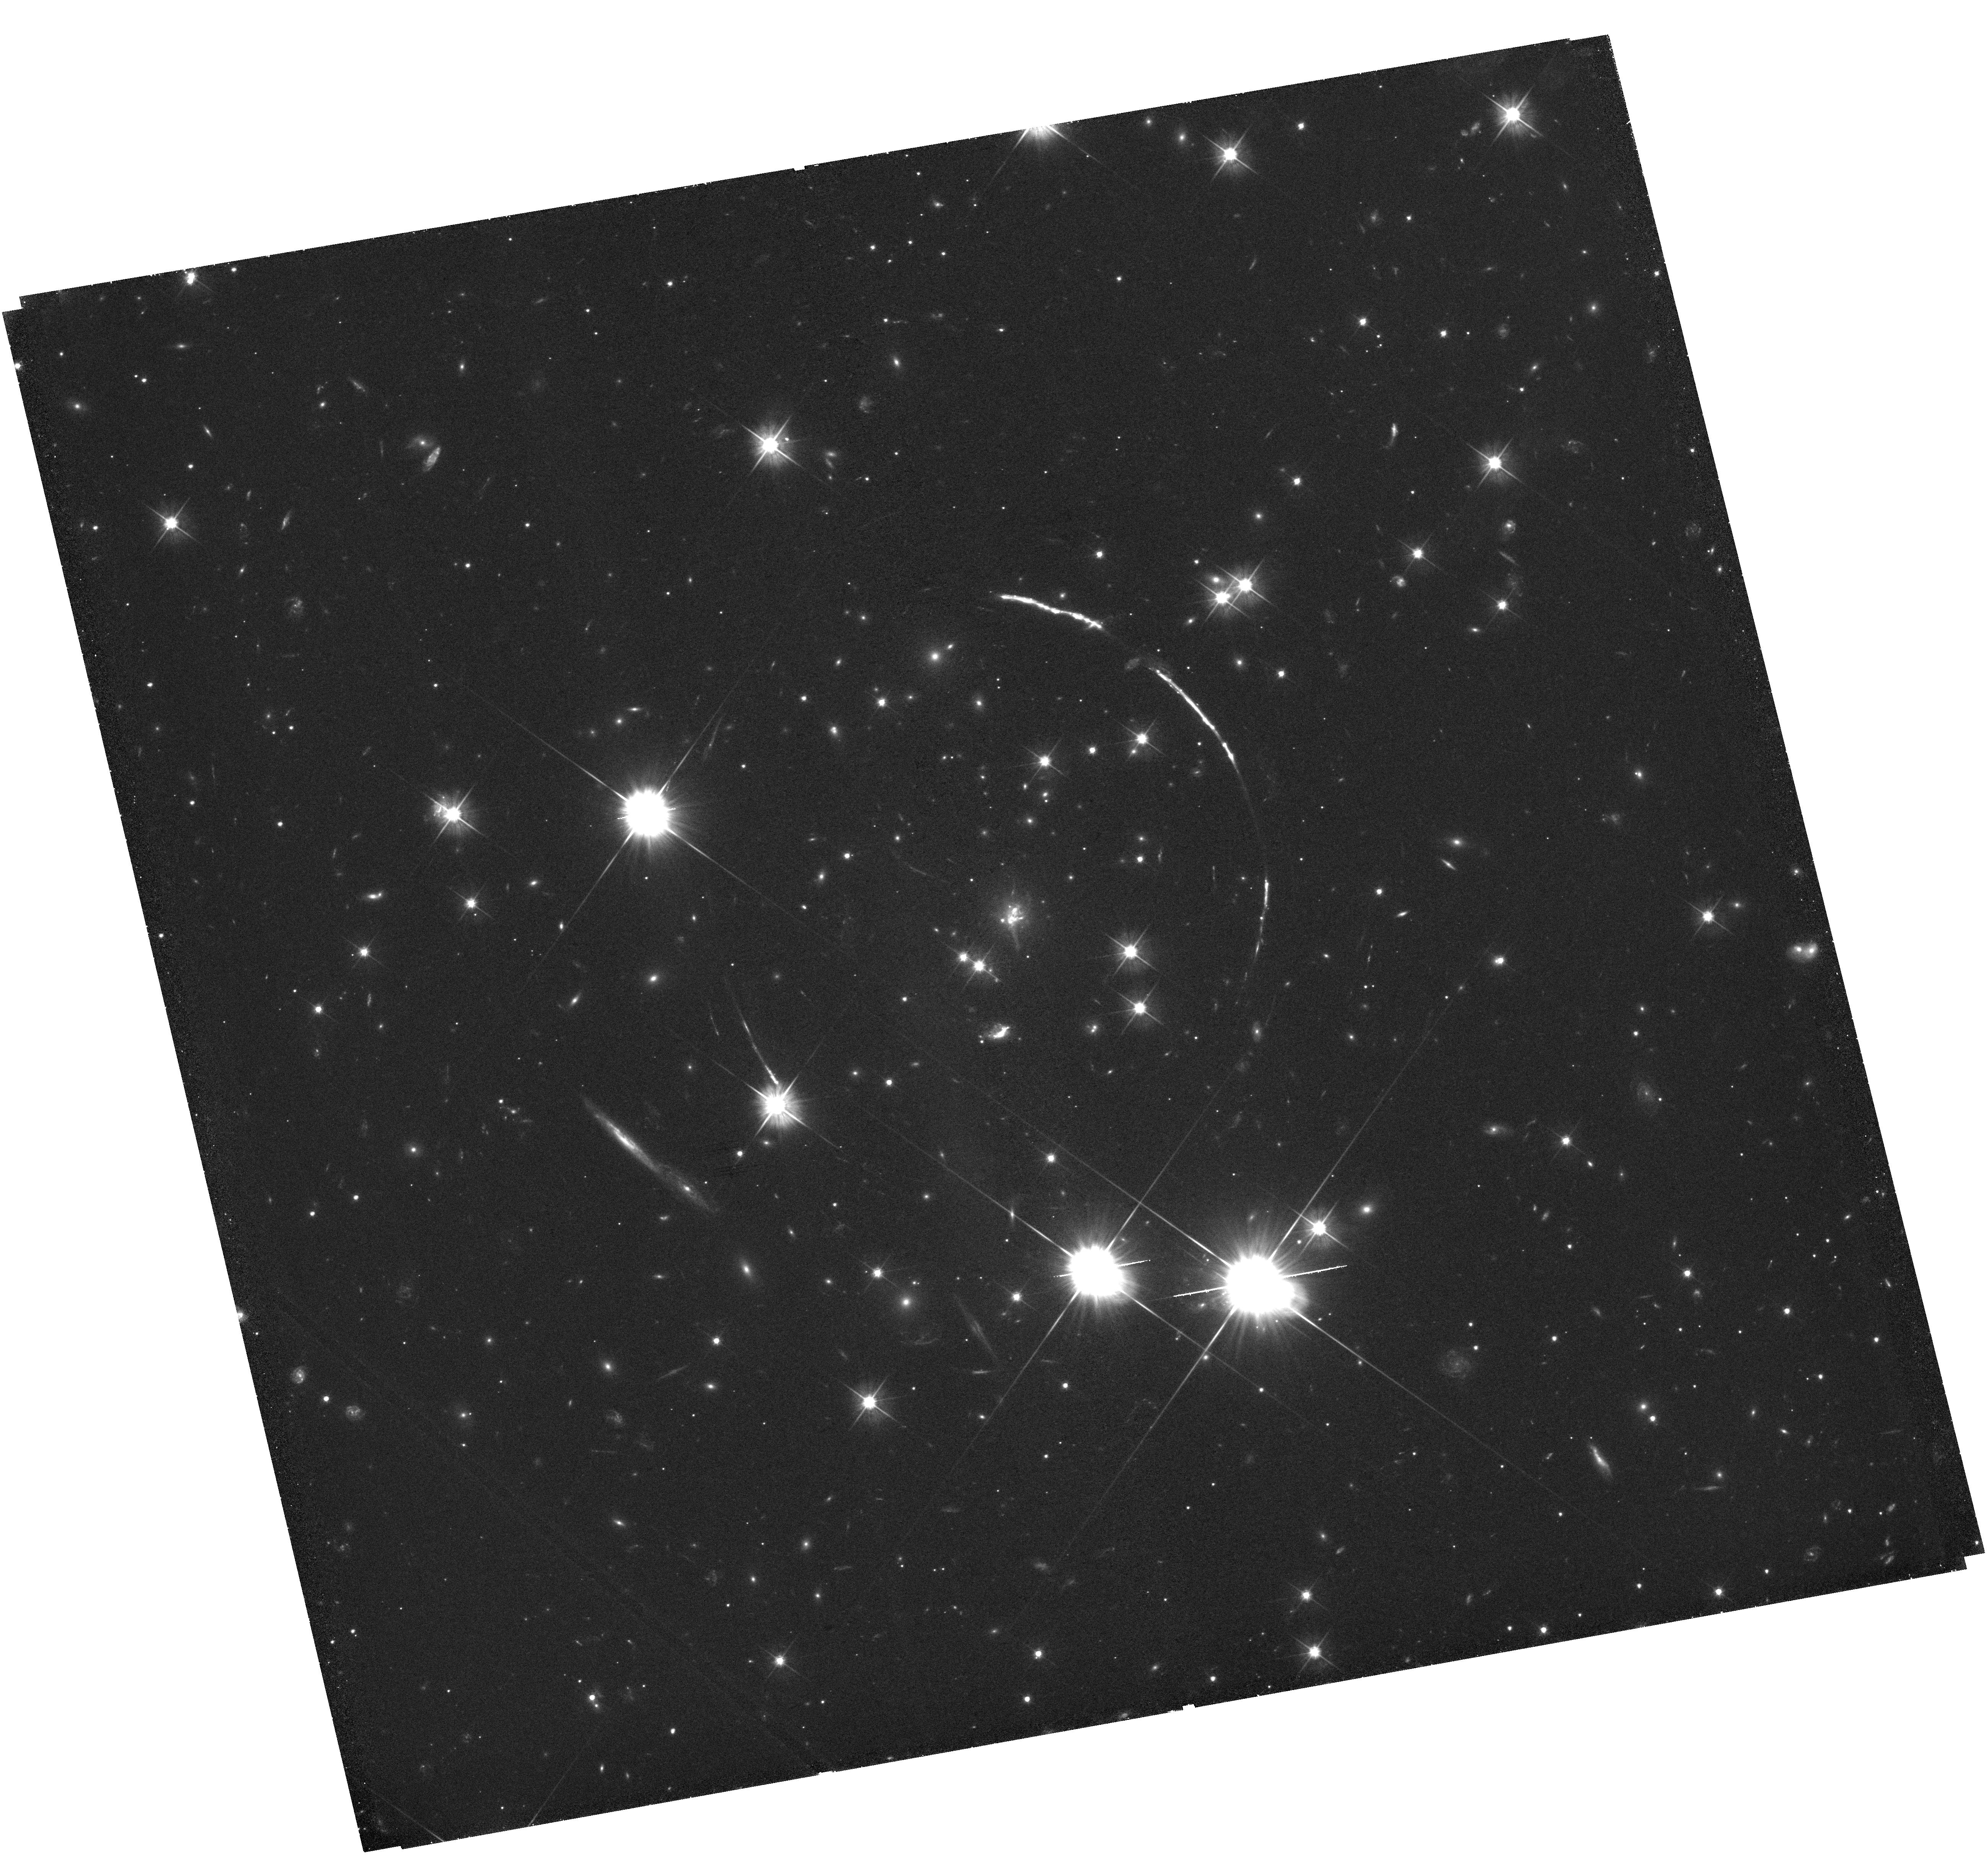
Target: PSZ1G311.65-18.48. Instrument: WFC3/UVIS. Filter: F555W. Exposure: 1.6 h. Observation ID: hst_15101_06_wfc3_uvis_f555w_idl906

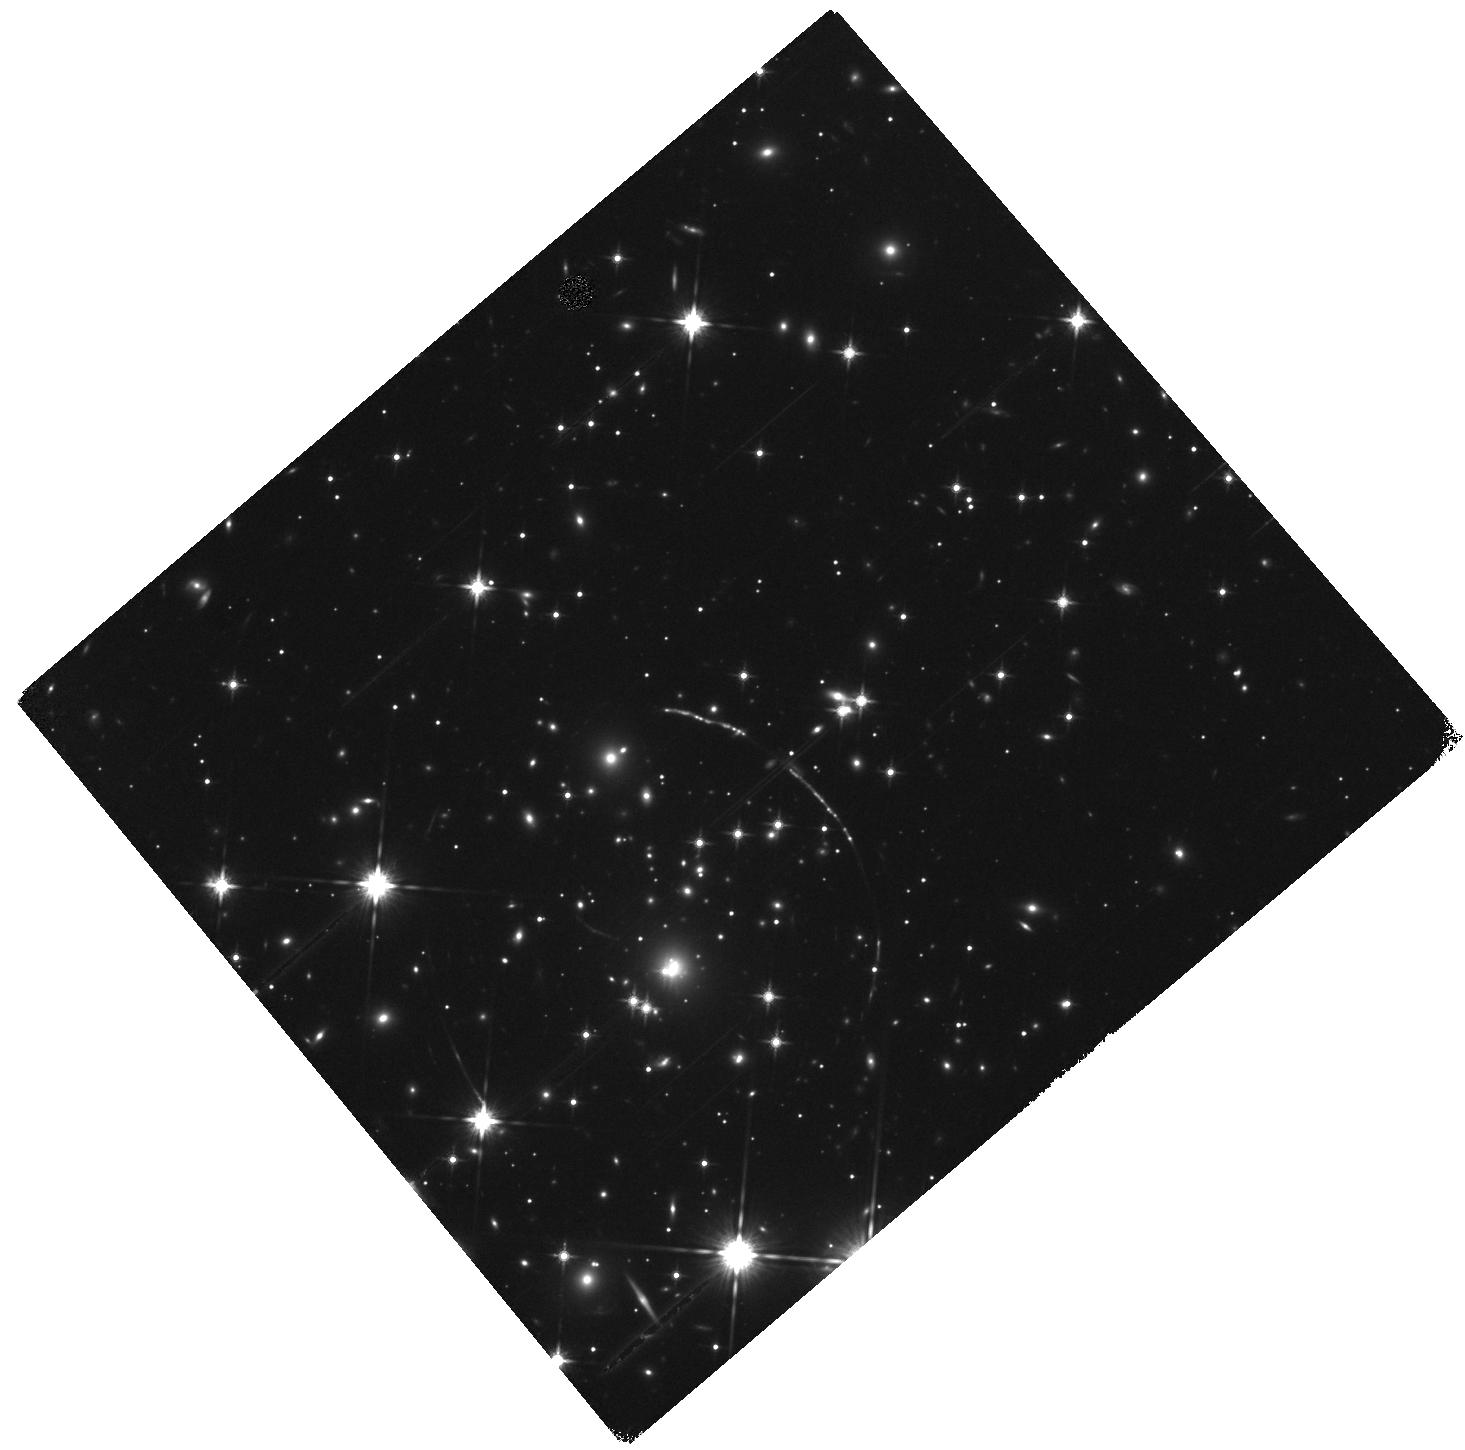
Target: PSZ1G311.65-18.48-ARC. Instrument: WFC3/IR. Filter: F140W. Exposure: 14 min. Observation ID: hst_15101_05_wfc3_ir_f140w_idl905

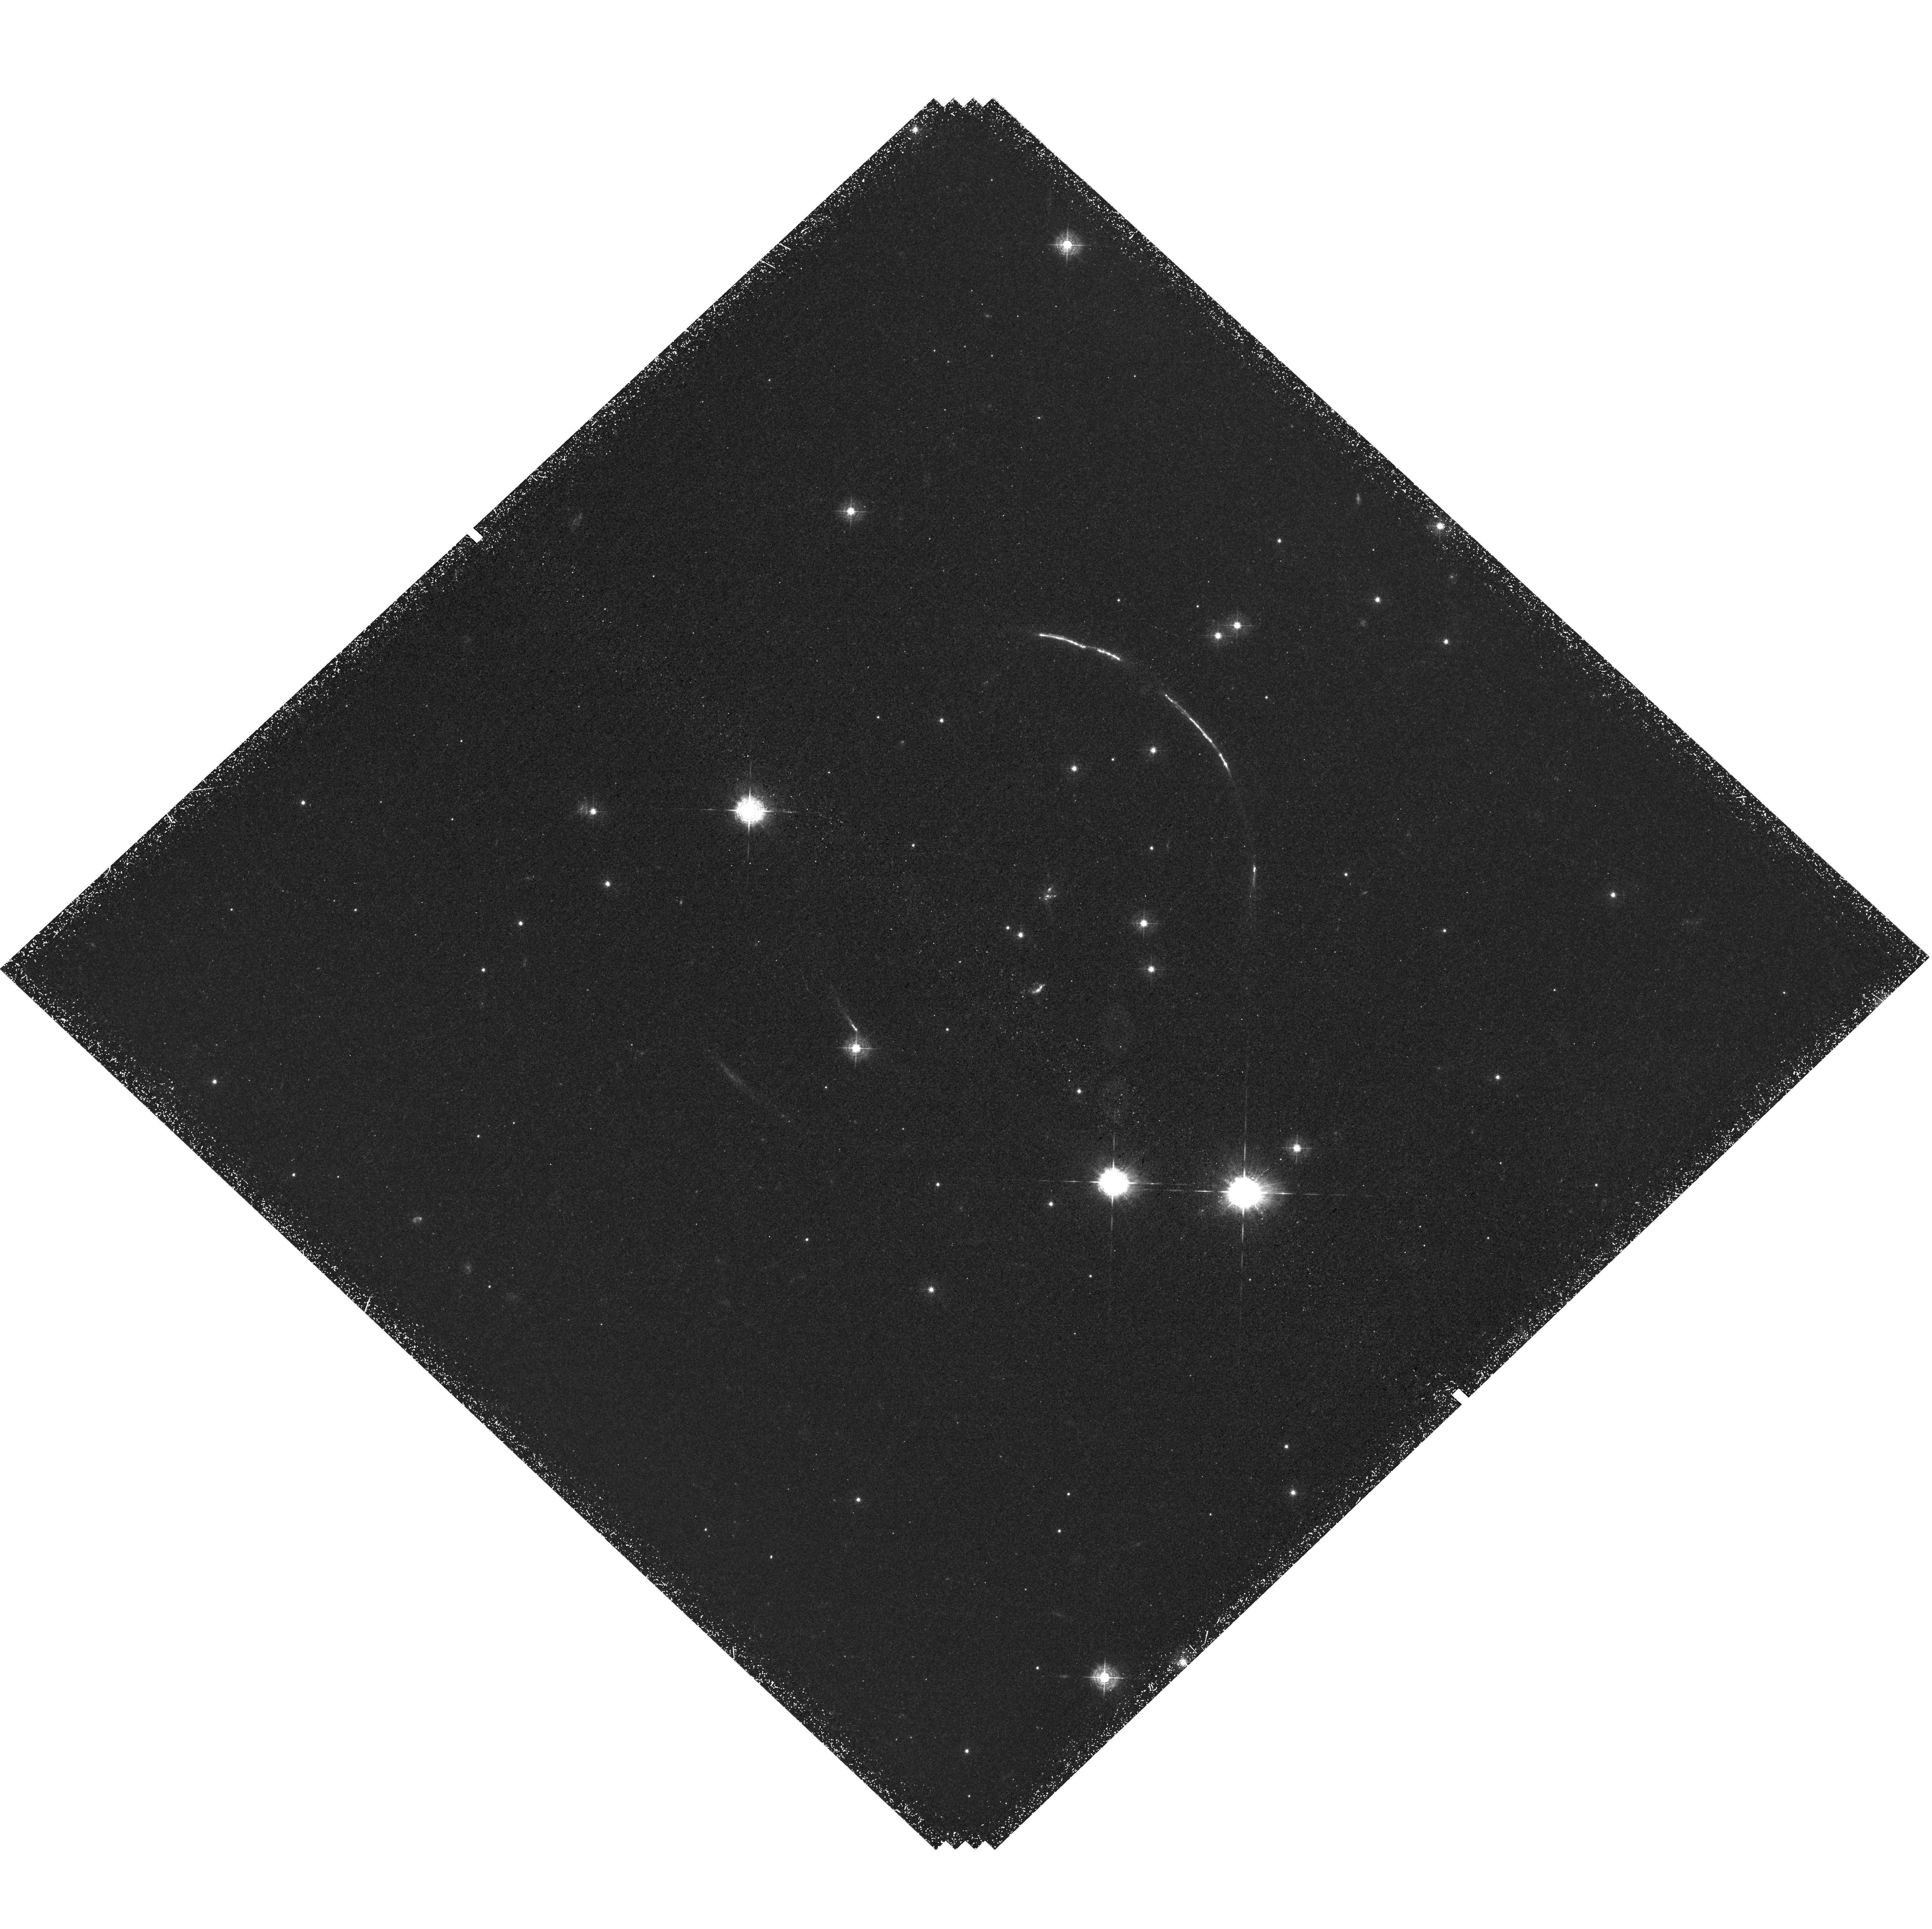
Target: PSZ1G311.65-18.48. Instrument: WFC3/UVIS. Filter: F410M. Exposure: 3.7 h. Observation ID: hst_15101_03_wfc3_uvis_f410m_idl903

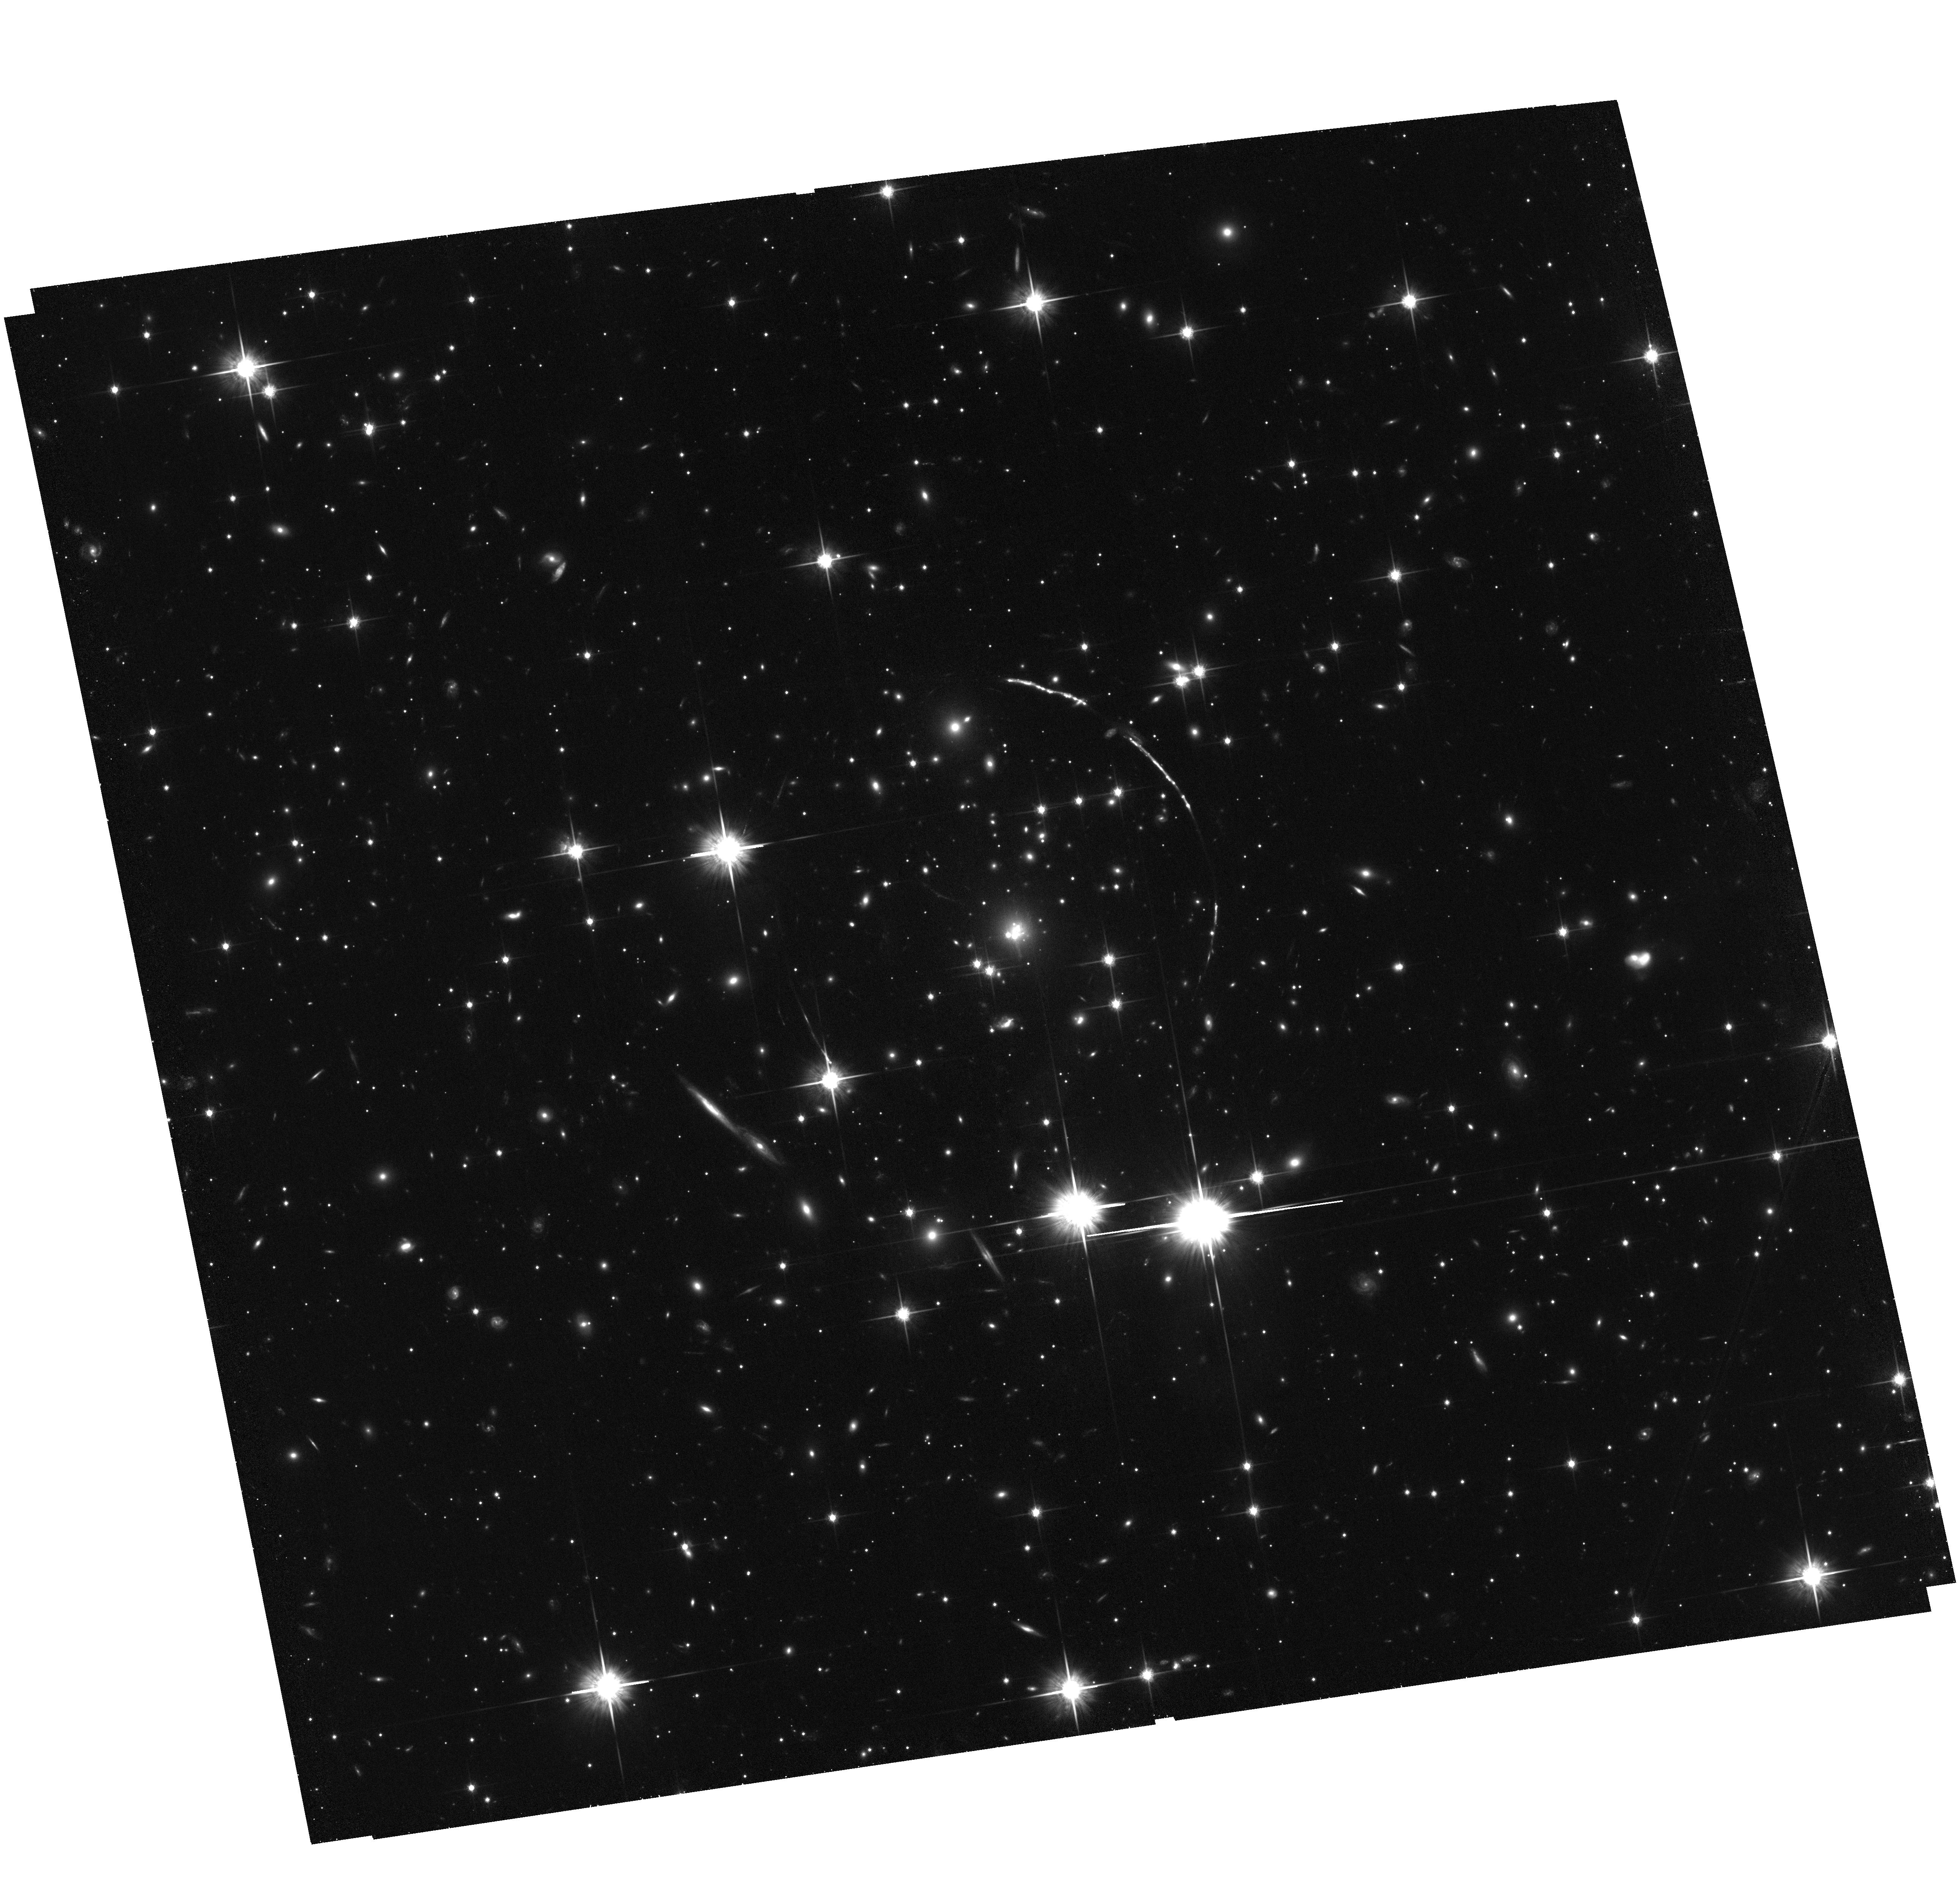
Target: PSZ1G311.65-18.48. Instrument: ACS/WFC. Filter: F814W. Exposure: 1.5 h. Observation ID: hst_15101_01_acs_wfc_f814w_jdl901

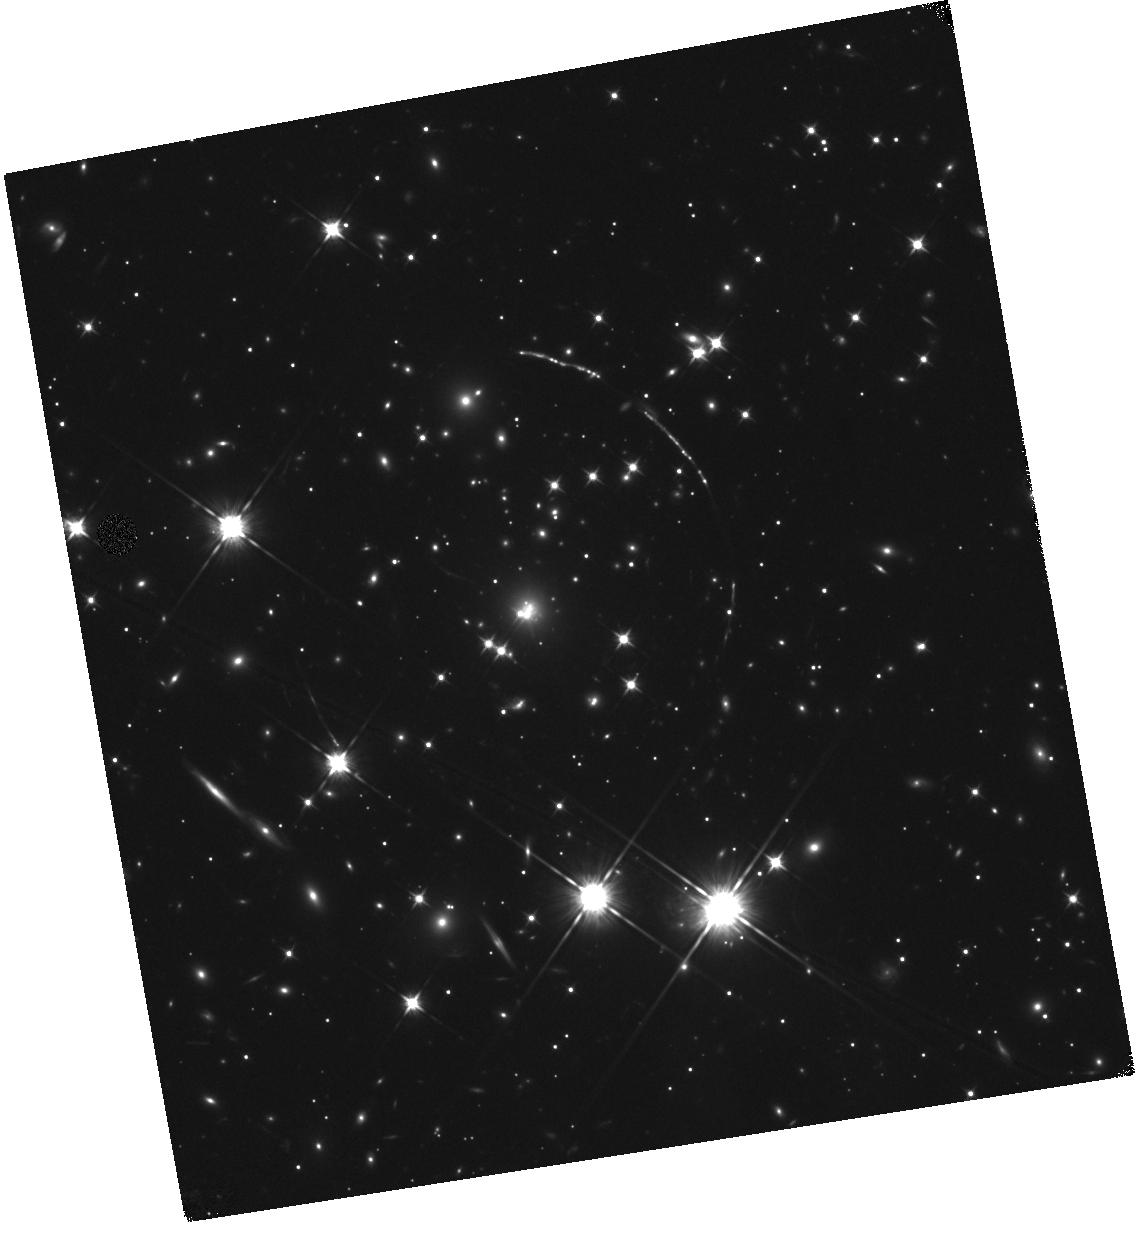
Target: PSZ1G311.65-18.48. Instrument: WFC3/IR. Filter: F105W. Exposure: 22 min. Observation ID: hst_15101_06_wfc3_ir_f105w_idl906

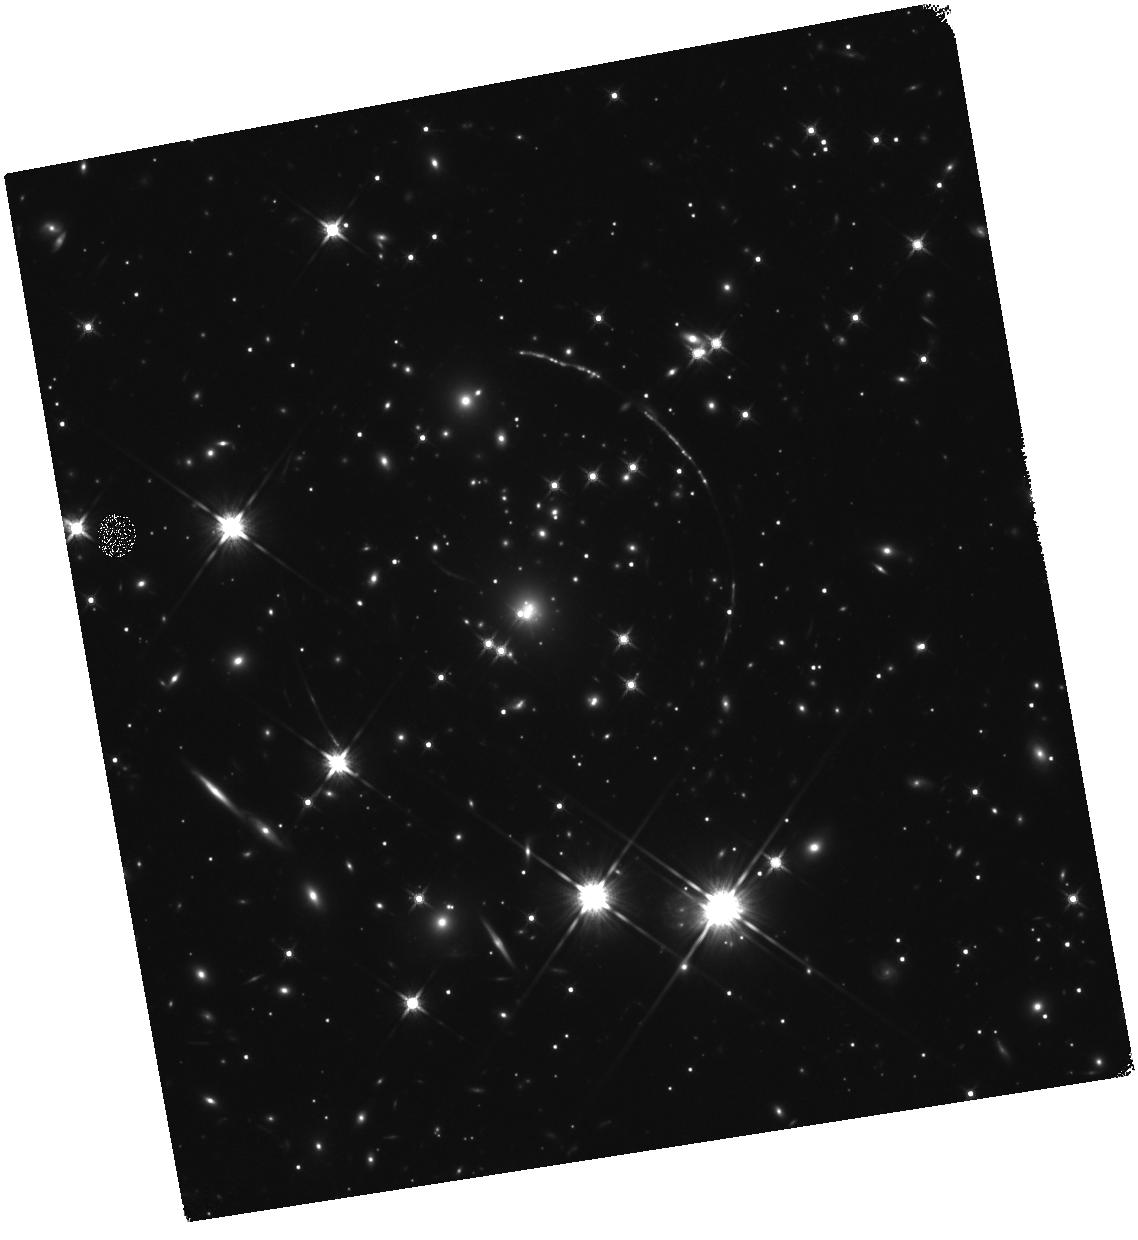
Target: PSZ1G311.65-18.48. Instrument: WFC3/IR. Filter: F140W. Exposure: 22 min. Observation ID: hst_15101_06_wfc3_ir_f140w_idl906

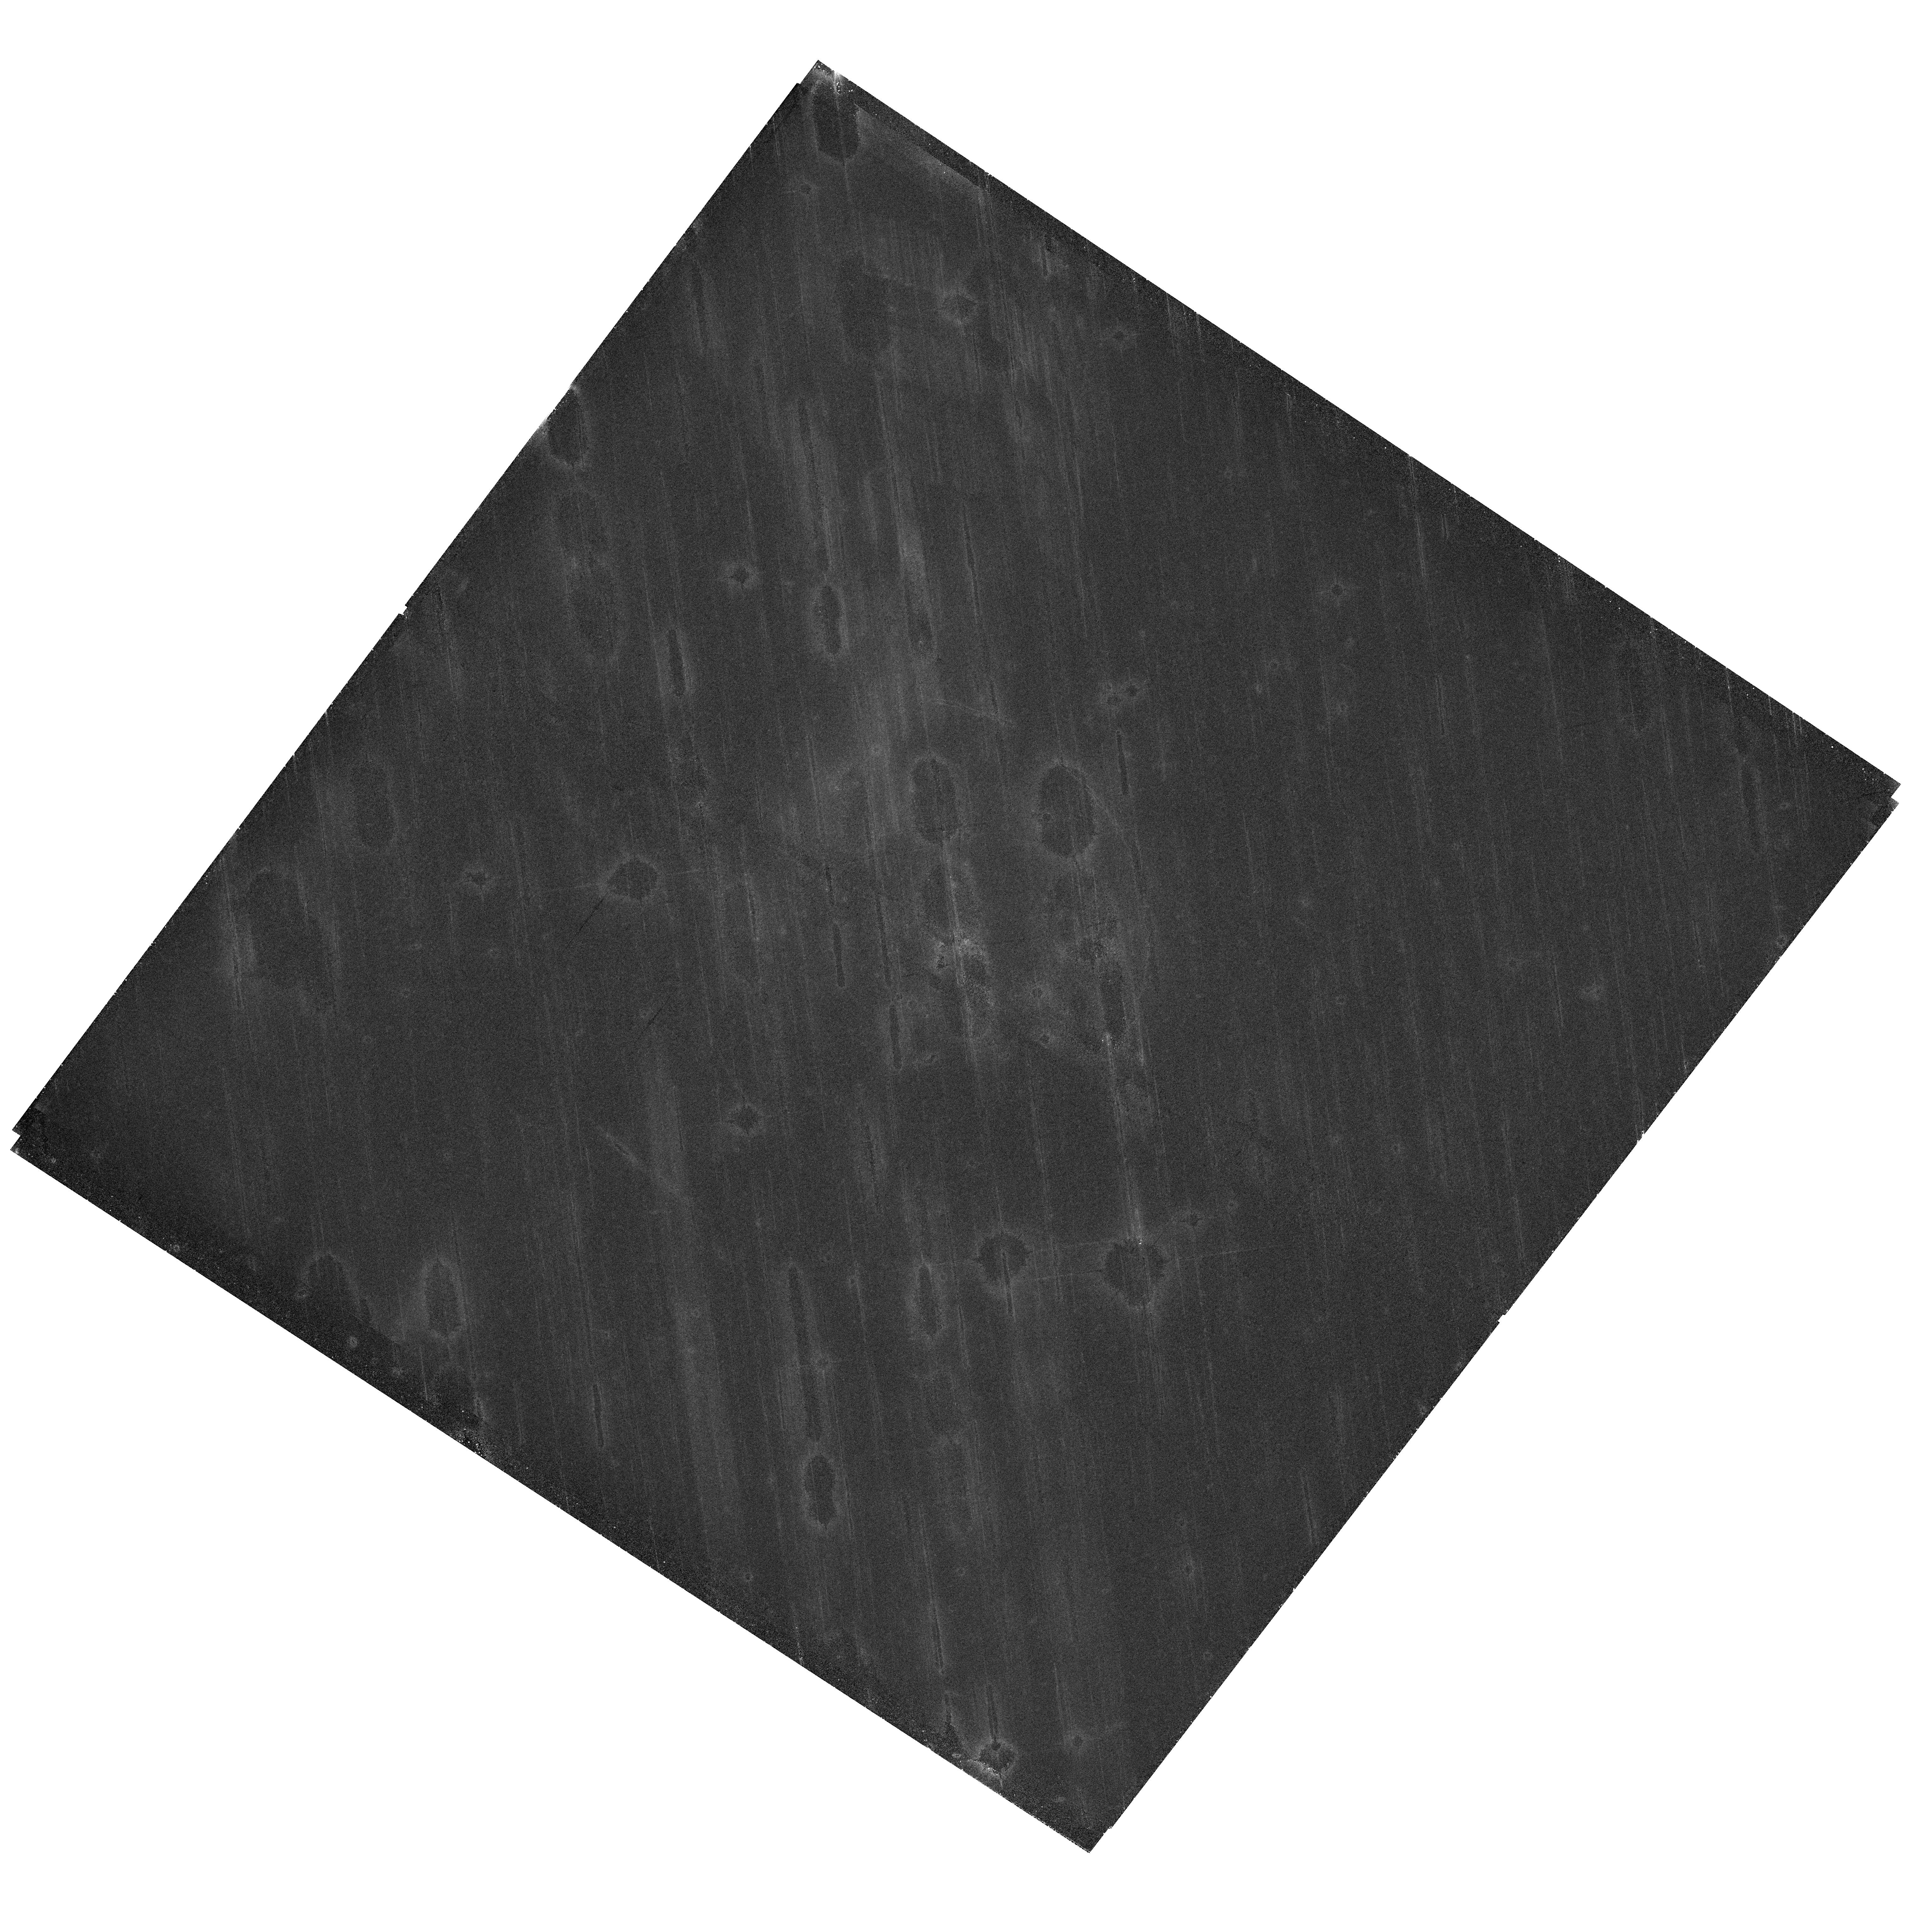
Target: PSZ1G311.65-18.48. Instrument: WFC3/UVIS. Filter: F555W. Exposure: 1.6 h. Observation ID: hst_15101_02_wfc3_uvis_f555w_idl902

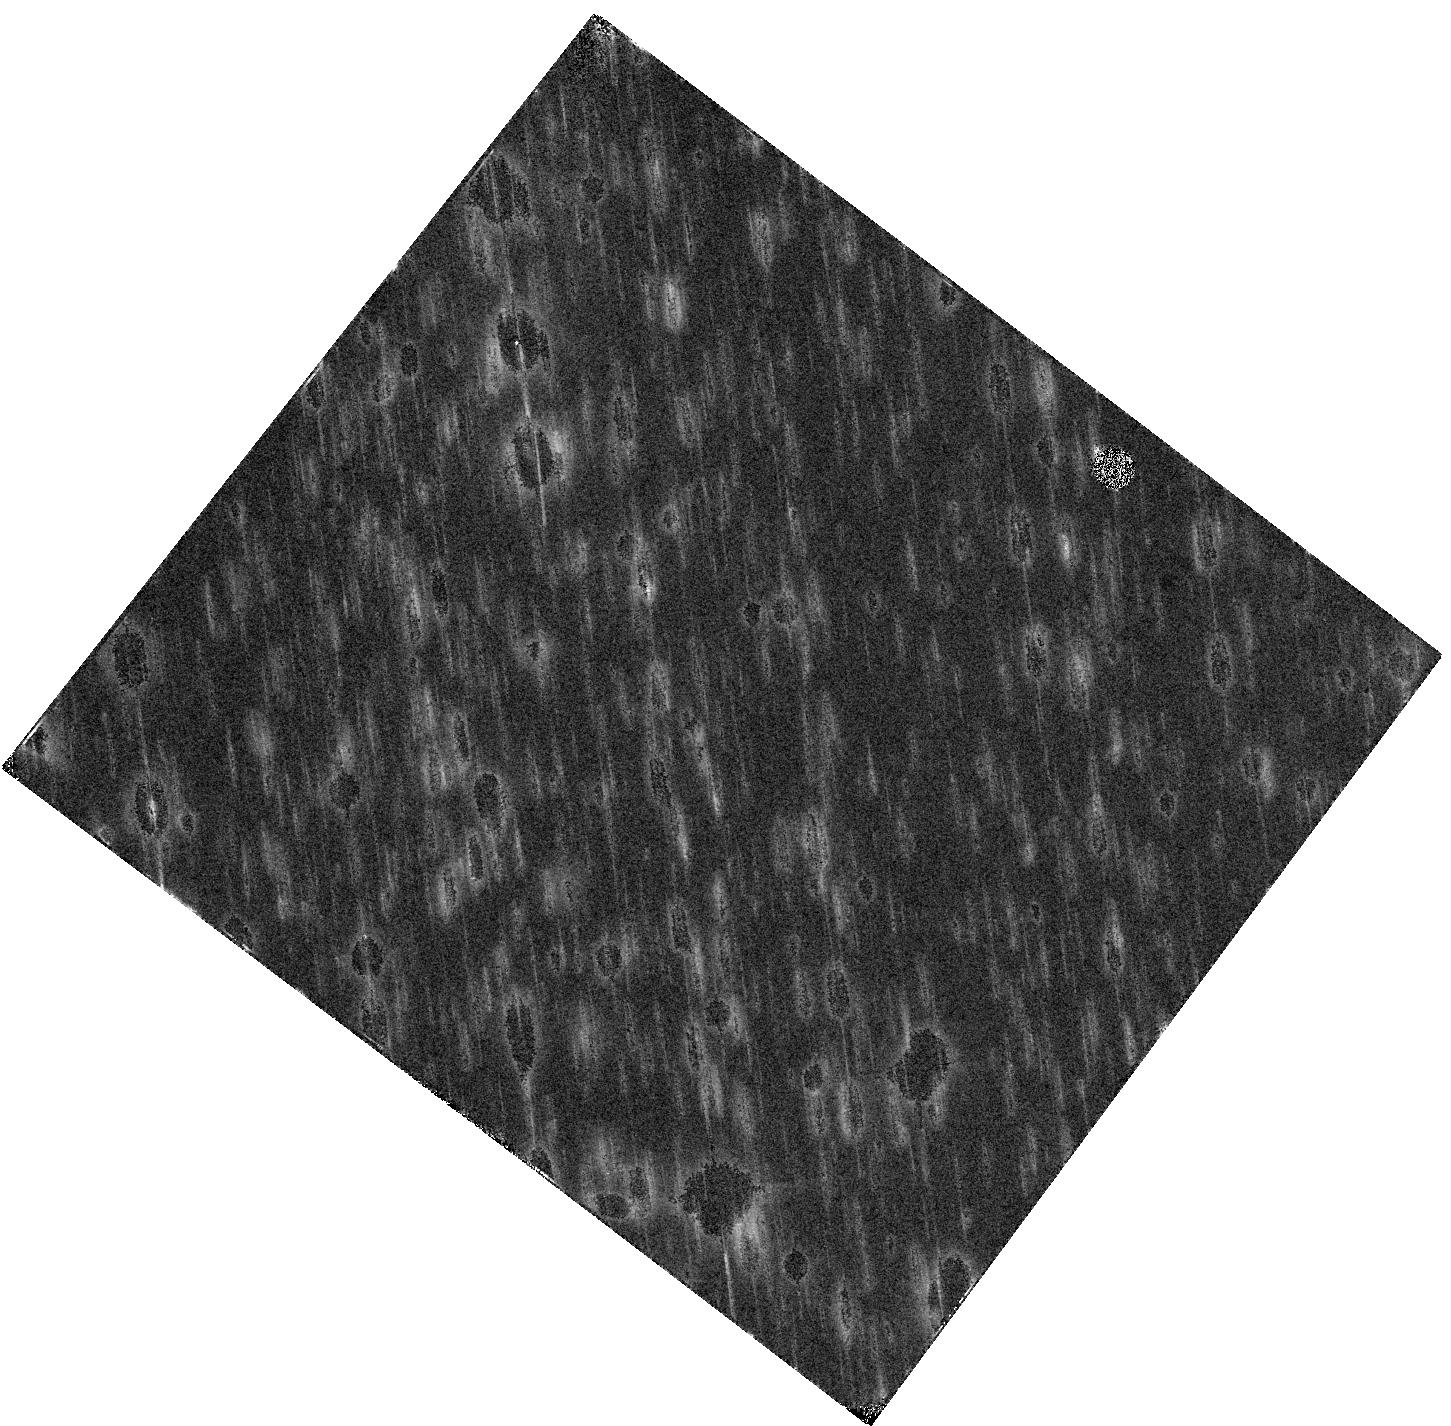
Target: PSZ1G311.65-18.48. Instrument: WFC3/IR. Filter: F105W. Exposure: 22 min. Observation ID: hst_15101_02_wfc3_ir_f105w_idl902

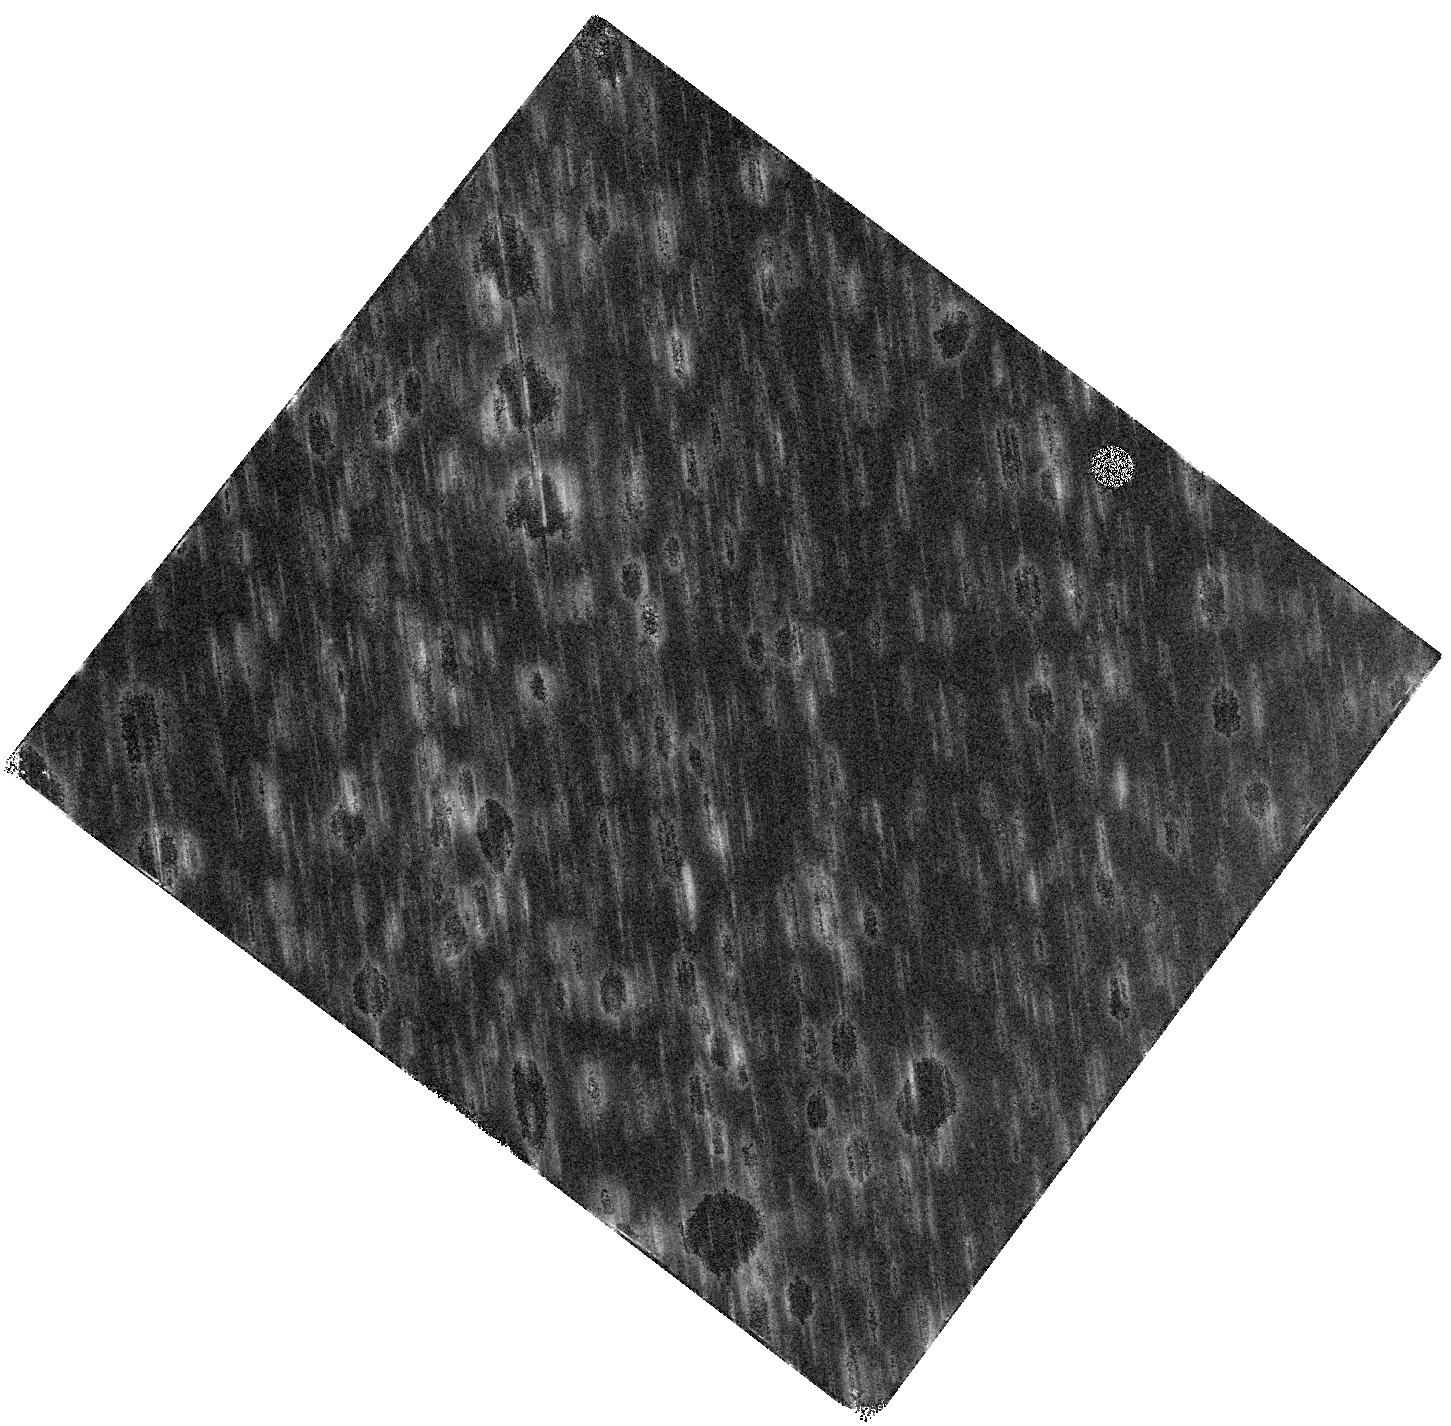
Target: PSZ1G311.65-18.48. Instrument: WFC3/IR. Filter: F140W. Exposure: 22 min. Observation ID: hst_15101_02_wfc3_ir_f140w_idl902

A high-definition study of the brightest lensed galaxy in the universe (PI: Dahle, Haakon)

We propose ACS/WFC3 broad-band and medium-band imaging and WFC3/IR grism spectroscopy of a uniquely bright (R=17.8) star forming galaxy at z=2.37. This target is likely to be the brightest lensed galaxy that will ever be discovered. The galaxy is gravitationally lensed into a 55" long arc, with a total magnification factor most likely in excess of 50x. The proposed observations will be used to construct a lensing mass model to precisely measure the lensing magnification at each location along the arc. This will allow us to probe the spectral energy distributions, star formation rates, metallicities and ionization parameters of individual star forming regions, while also mapping the relative distribution of Lya emission and stellar UV continuum on scales down to <100 pc. The spatial resolution of HST is required to reveal the unprecented amount of information available for a galaxy seen at the star-formation peak epoch of the universe.